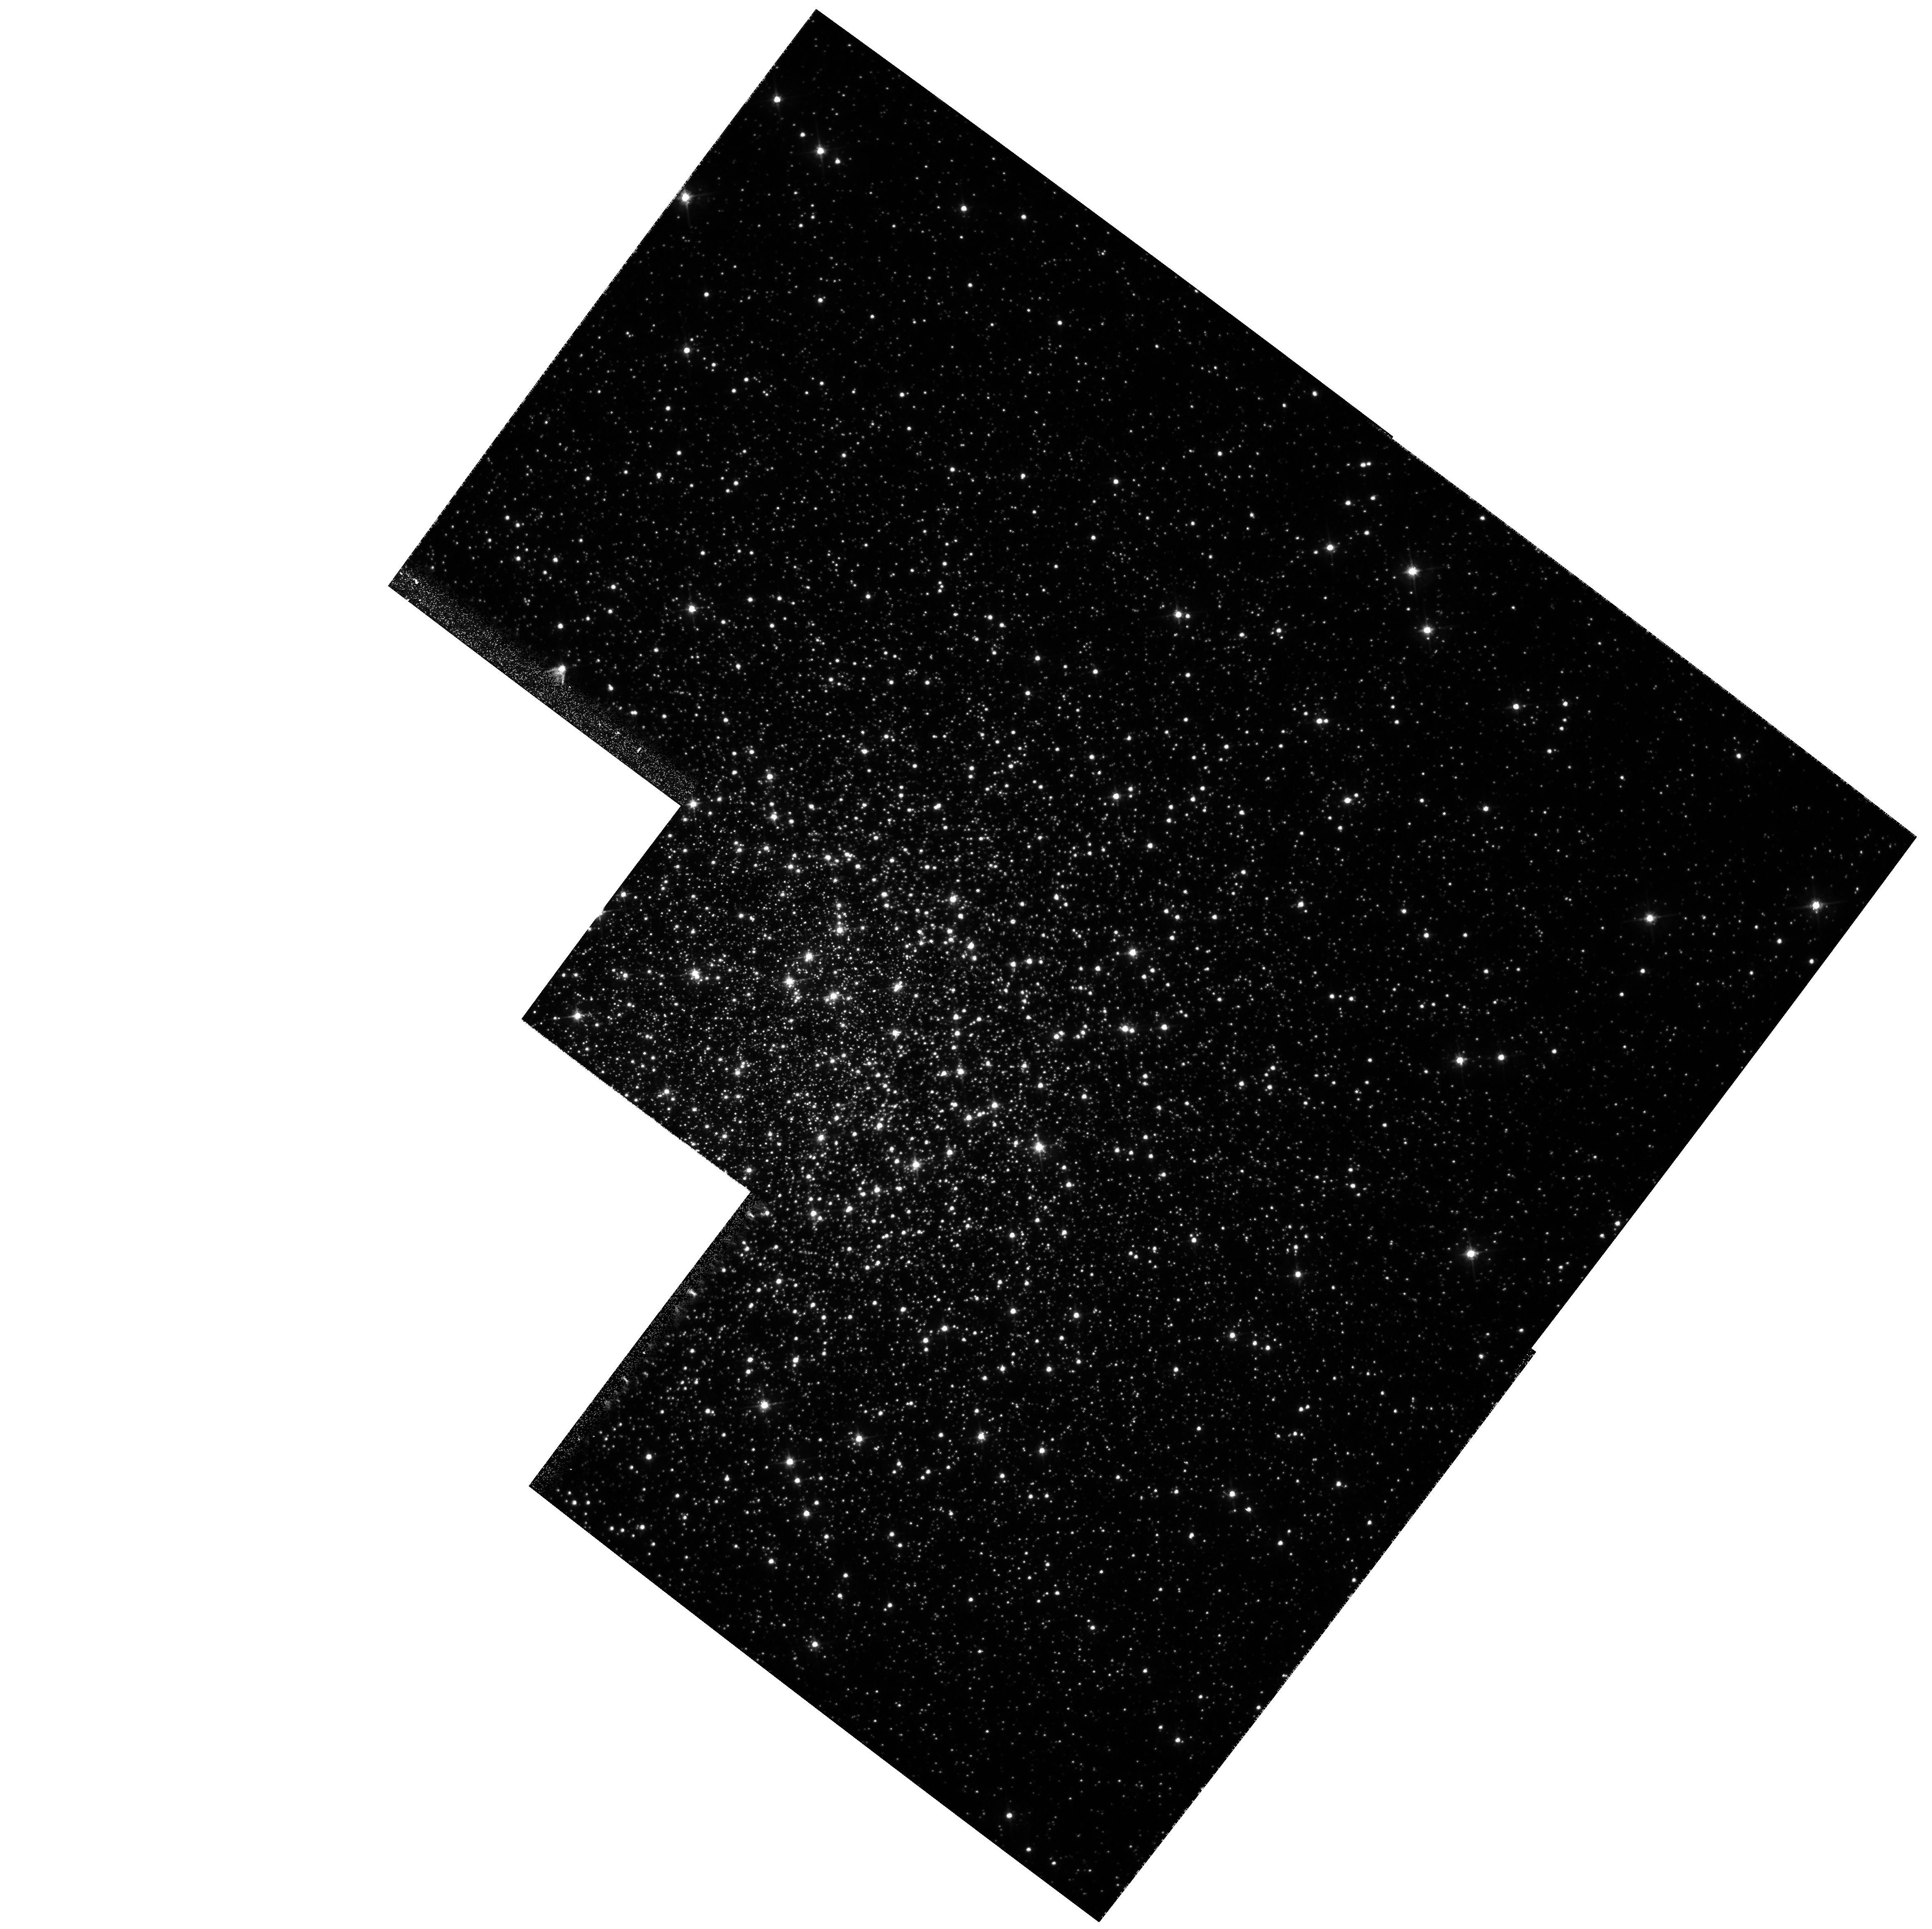
Target: NGC5904
Instrument: WFPC2/PC
Filter: F555W
Exposure: 2 min
Observation ID: hst_6607_03_wfpc2_pc_f555w_u3ki03

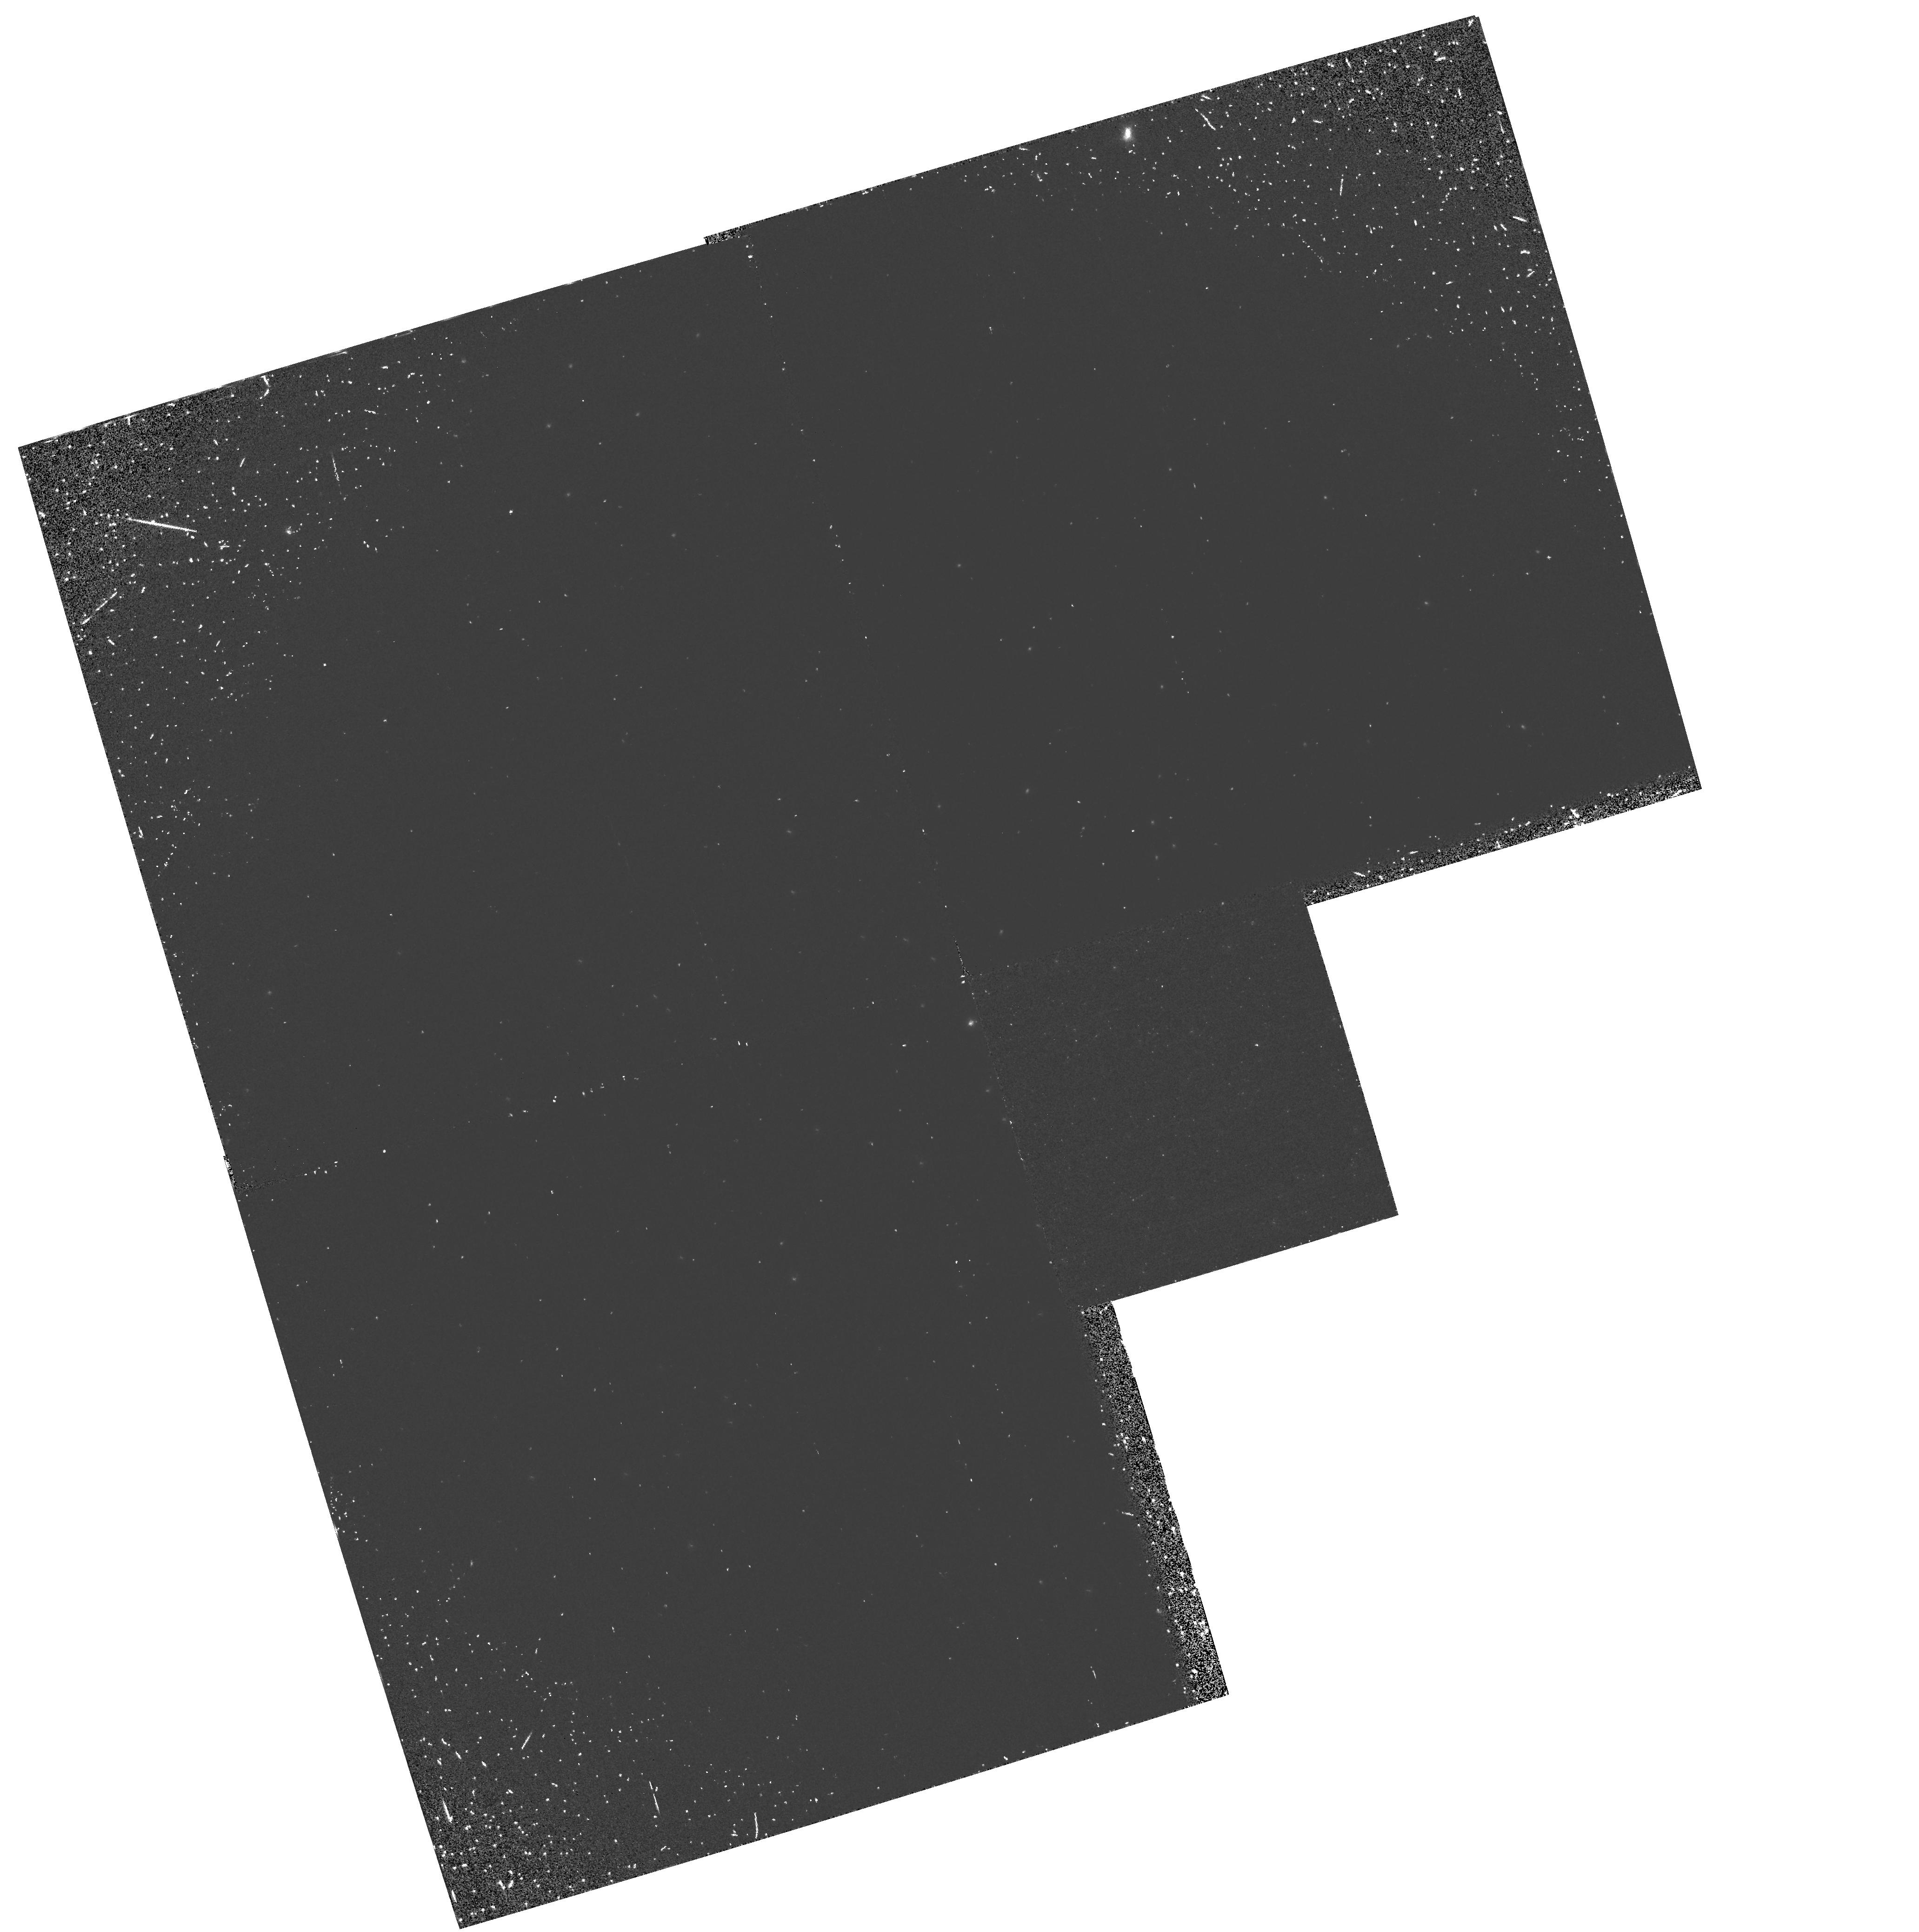
Target: NGC6254
Instrument: WFPC2/PC
Filter: F160BW
Exposure: 37 min
Observation ID: hst_6607_01_wfpc2_pc_f160bw_u3ki01

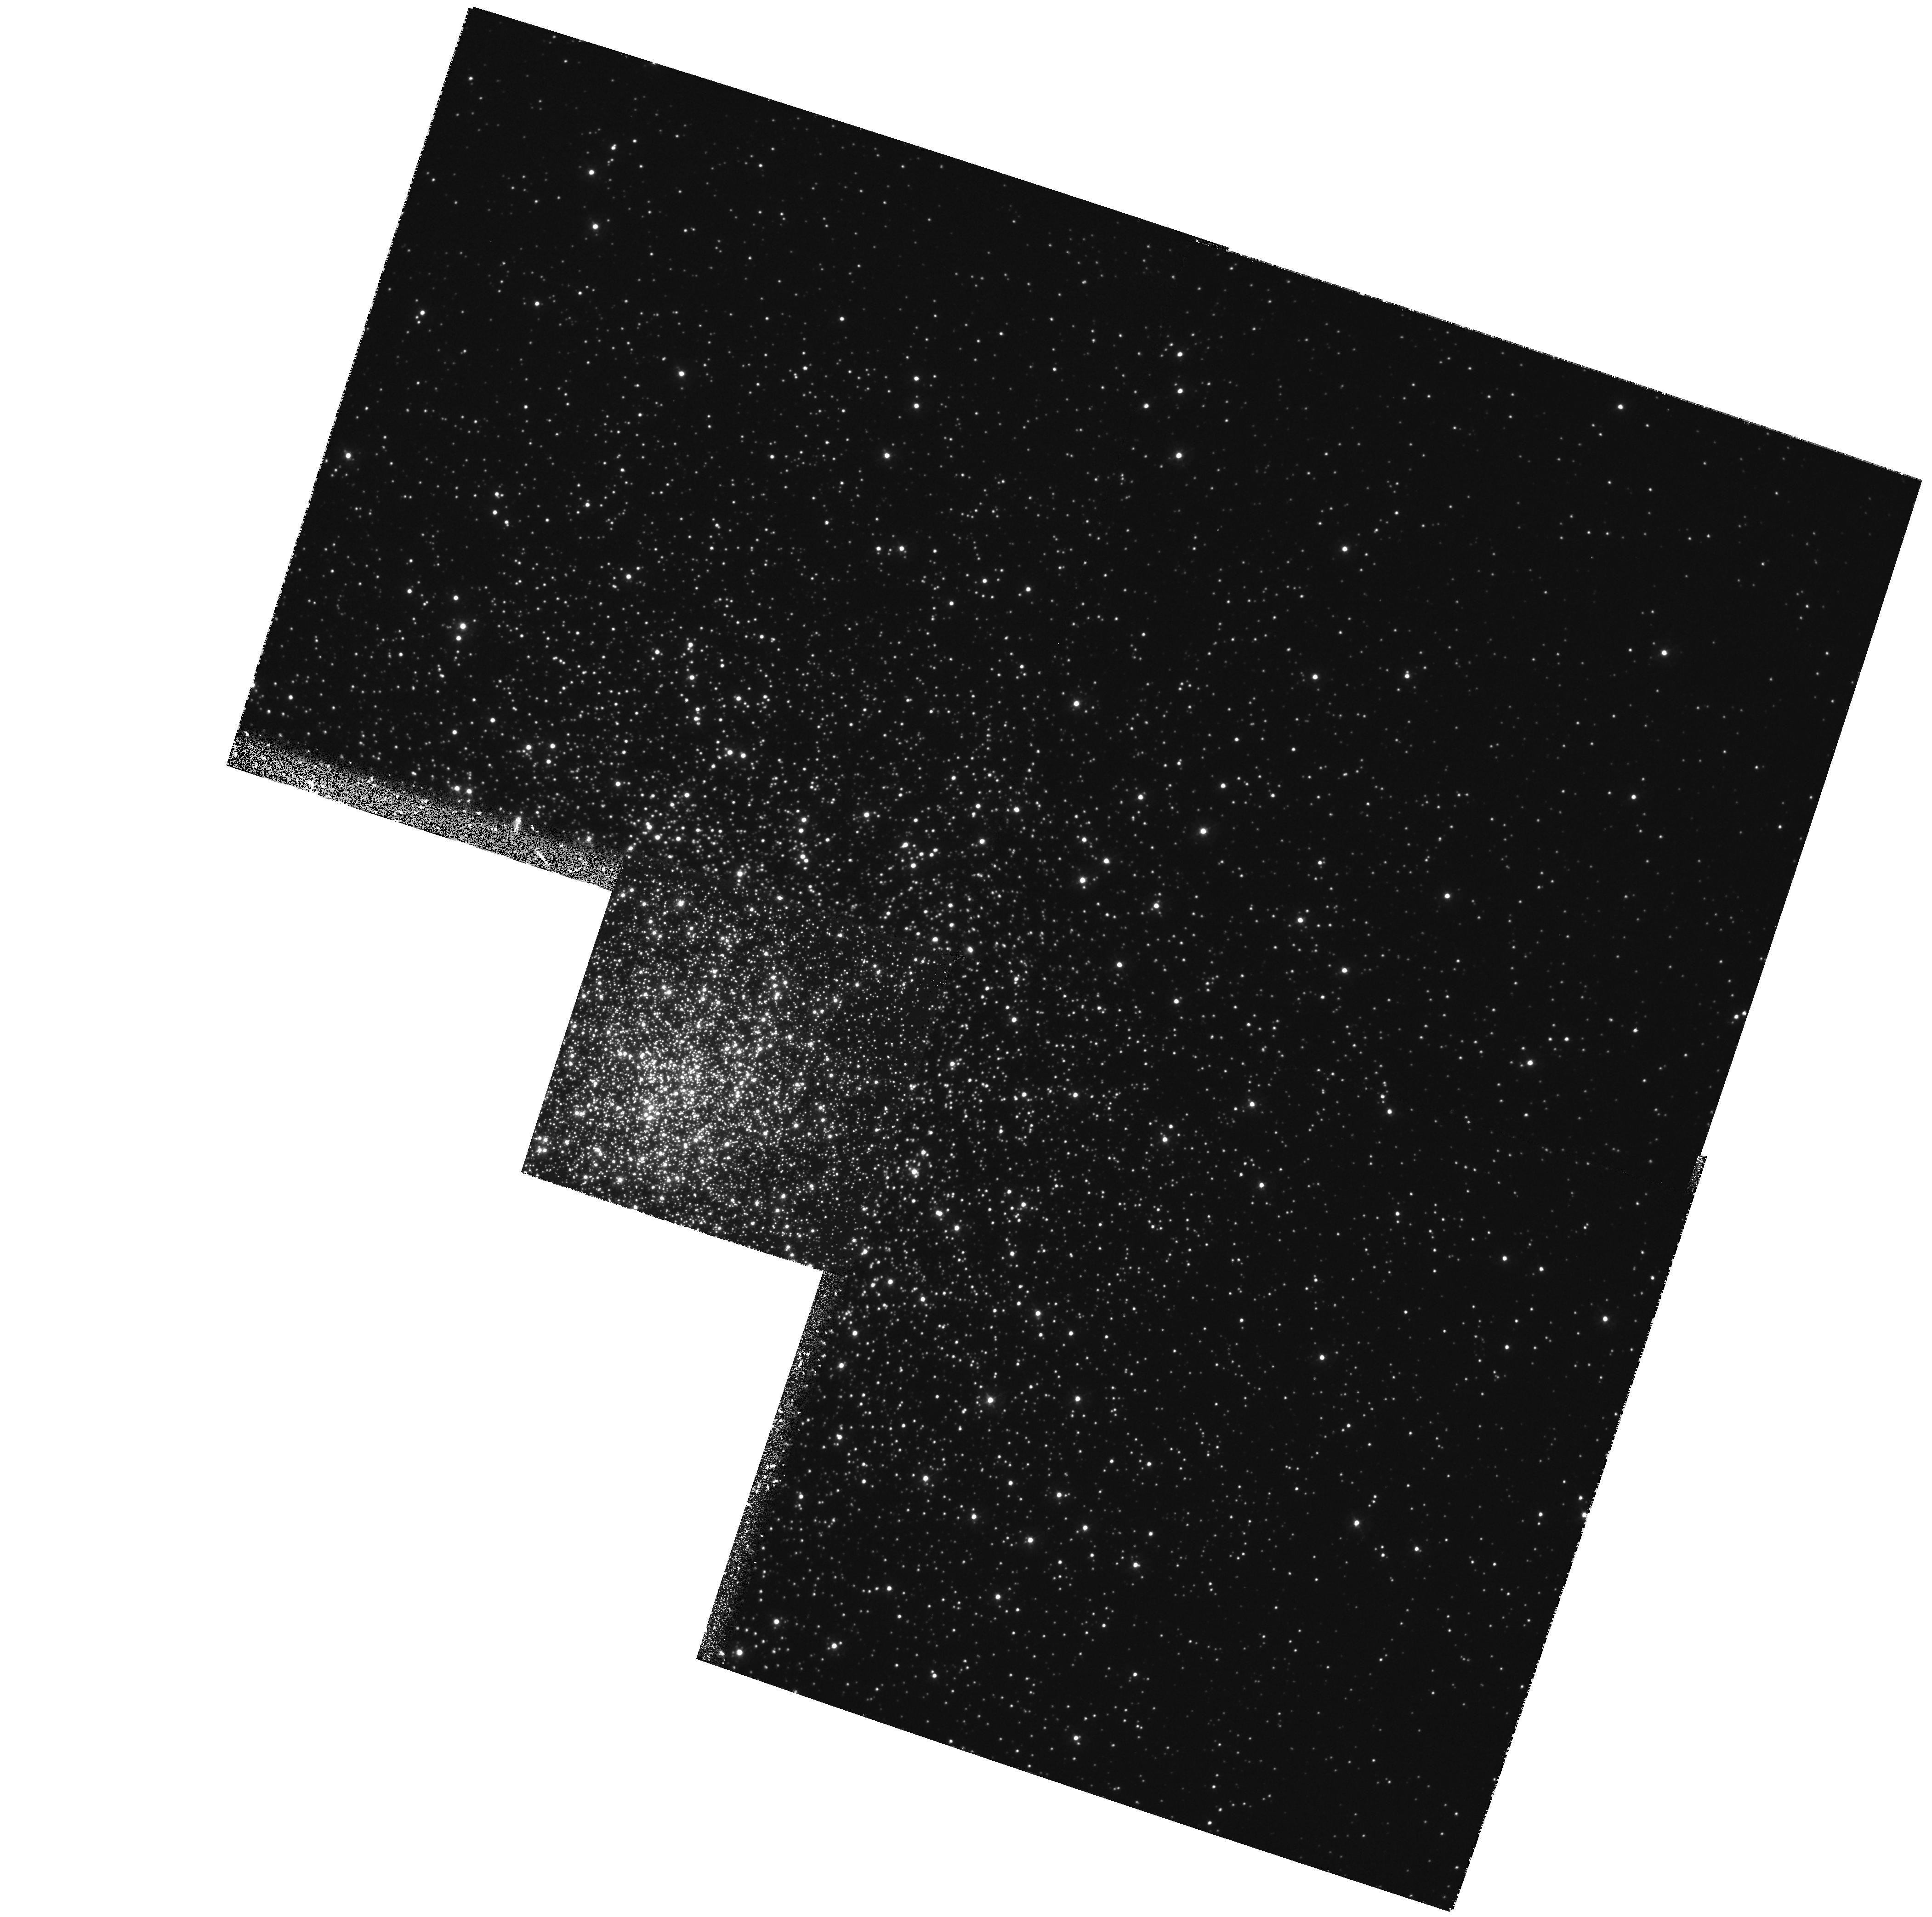
Target: NGC1904
Instrument: WFPC2/PC
Filter: F336W
Exposure: 1.2 h
Observation ID: hst_6607_02_wfpc2_pc_f336w_u3ki02

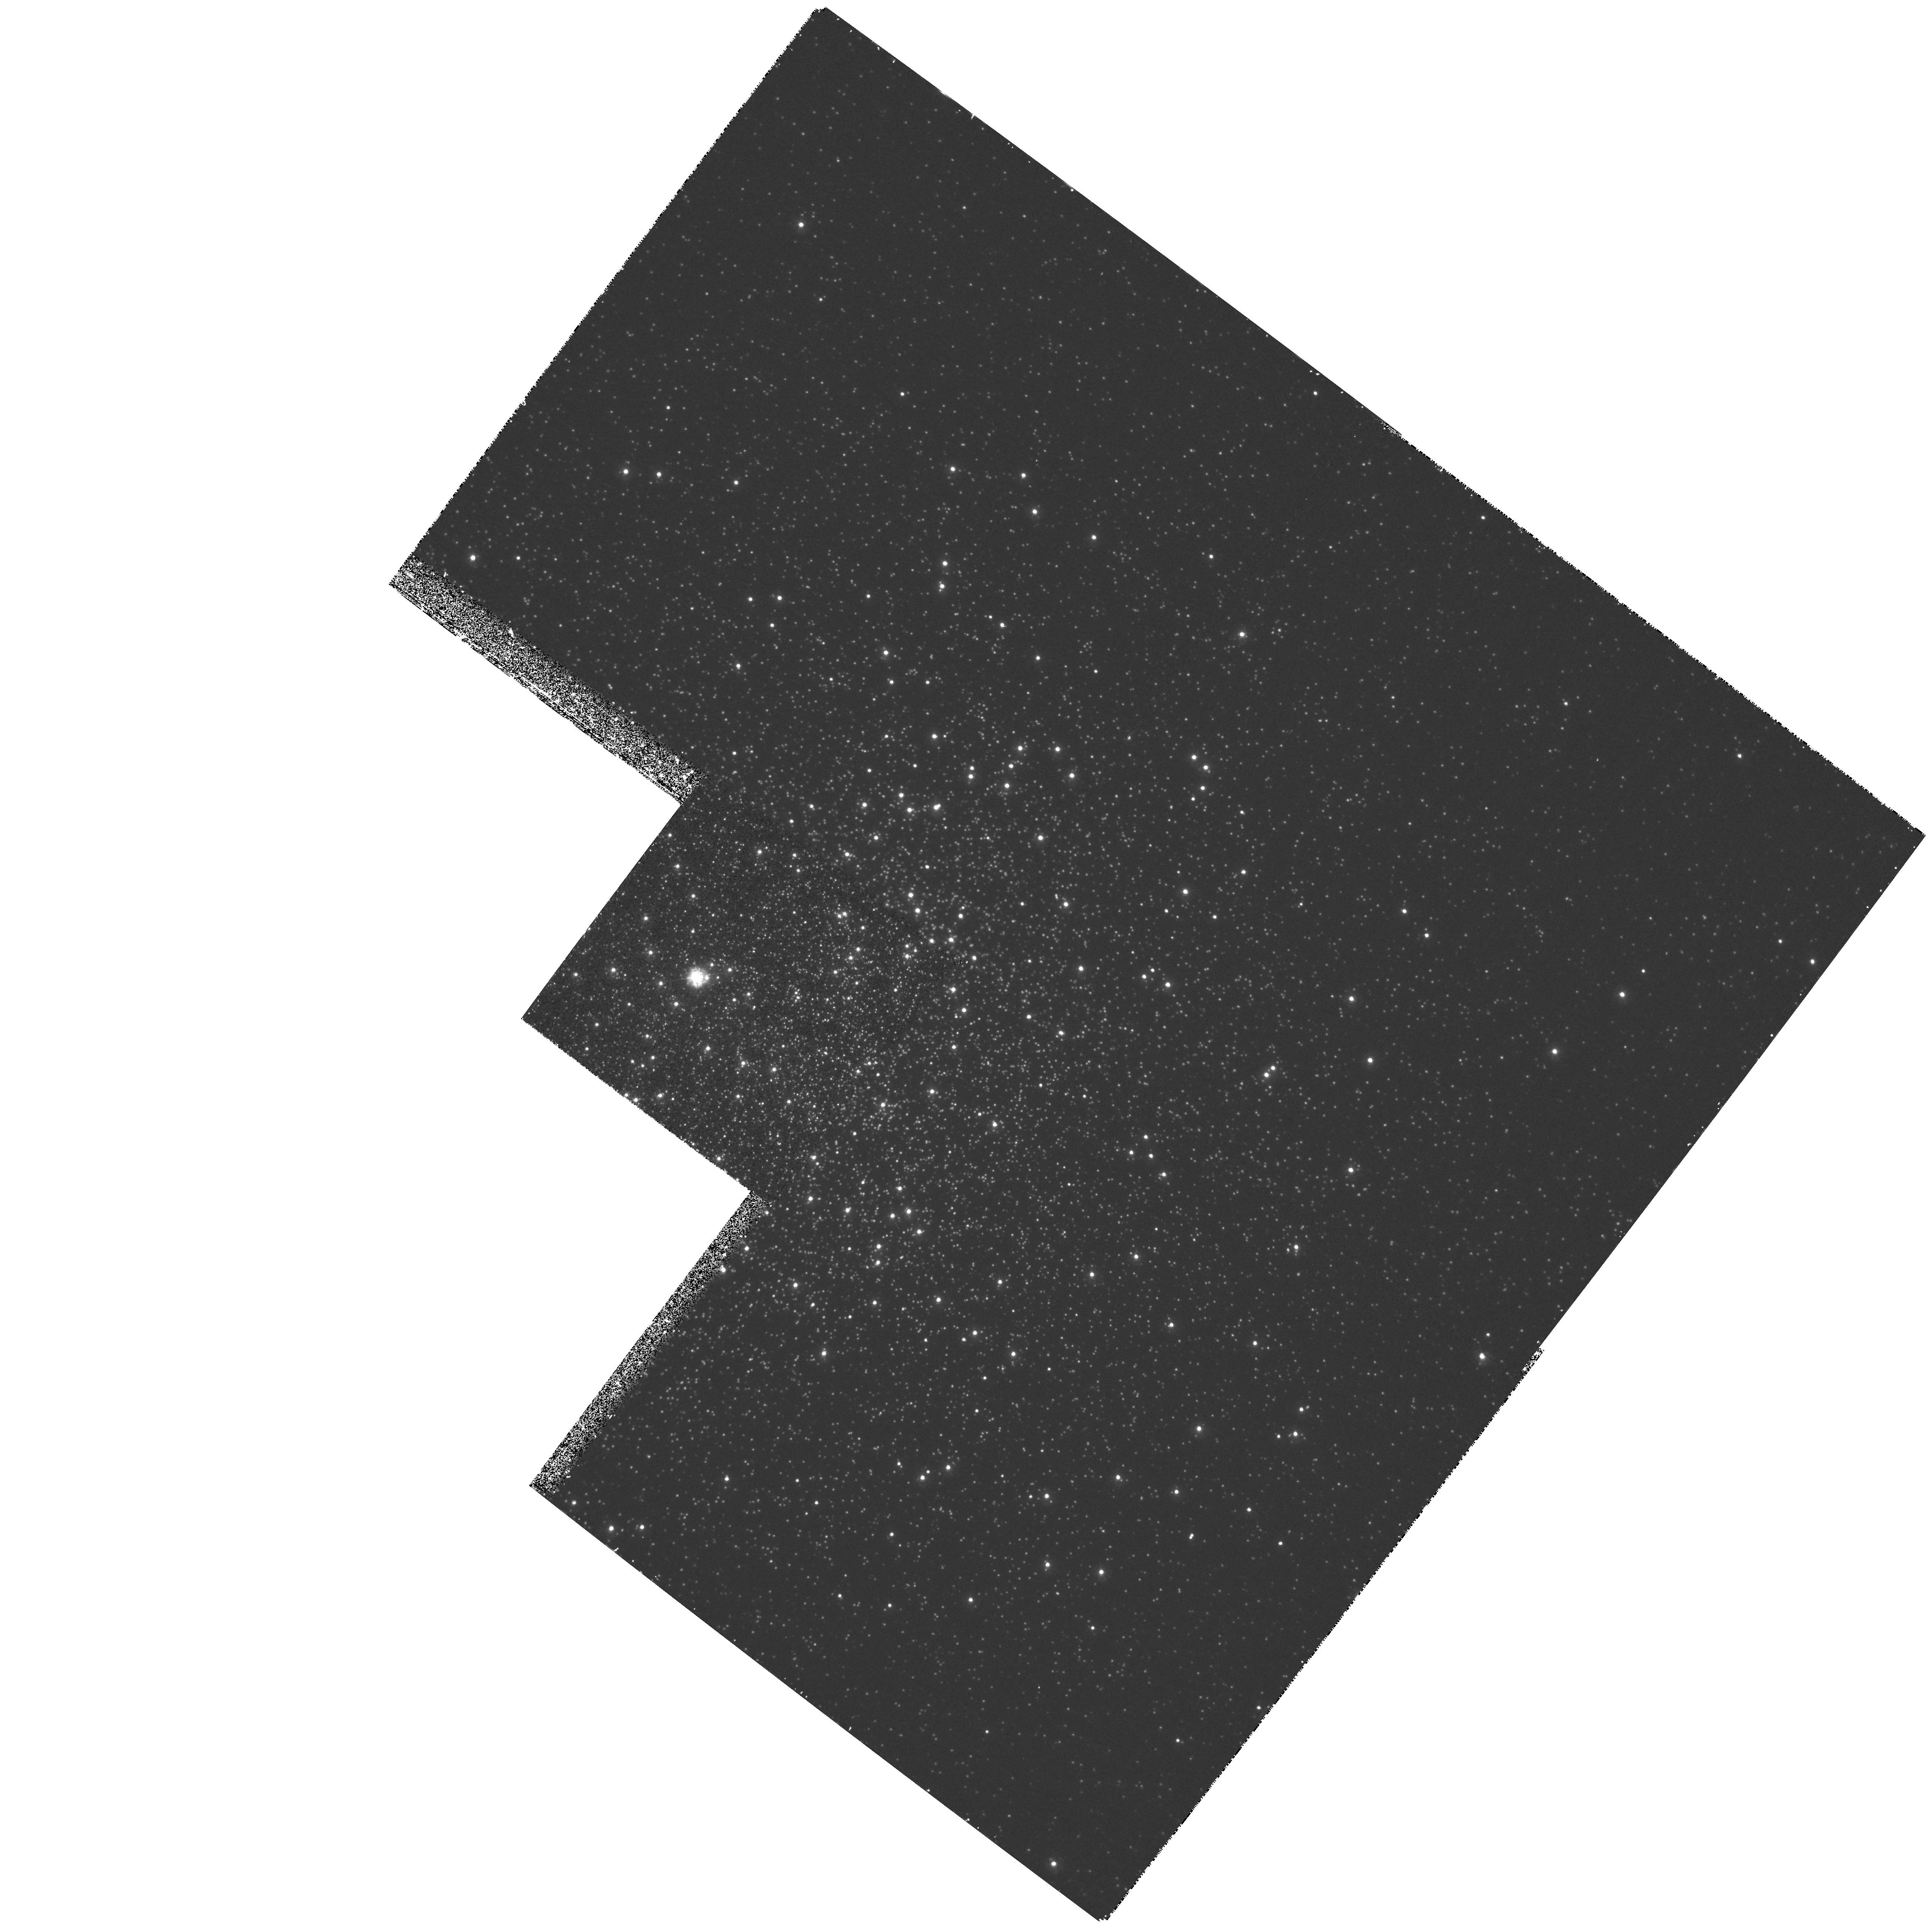
Target: NGC5904
Instrument: WFPC2/PC
Filter: F255W
Exposure: 1.1 h
Observation ID: hst_6607_03_wfpc2_pc_f255w_u3ki03

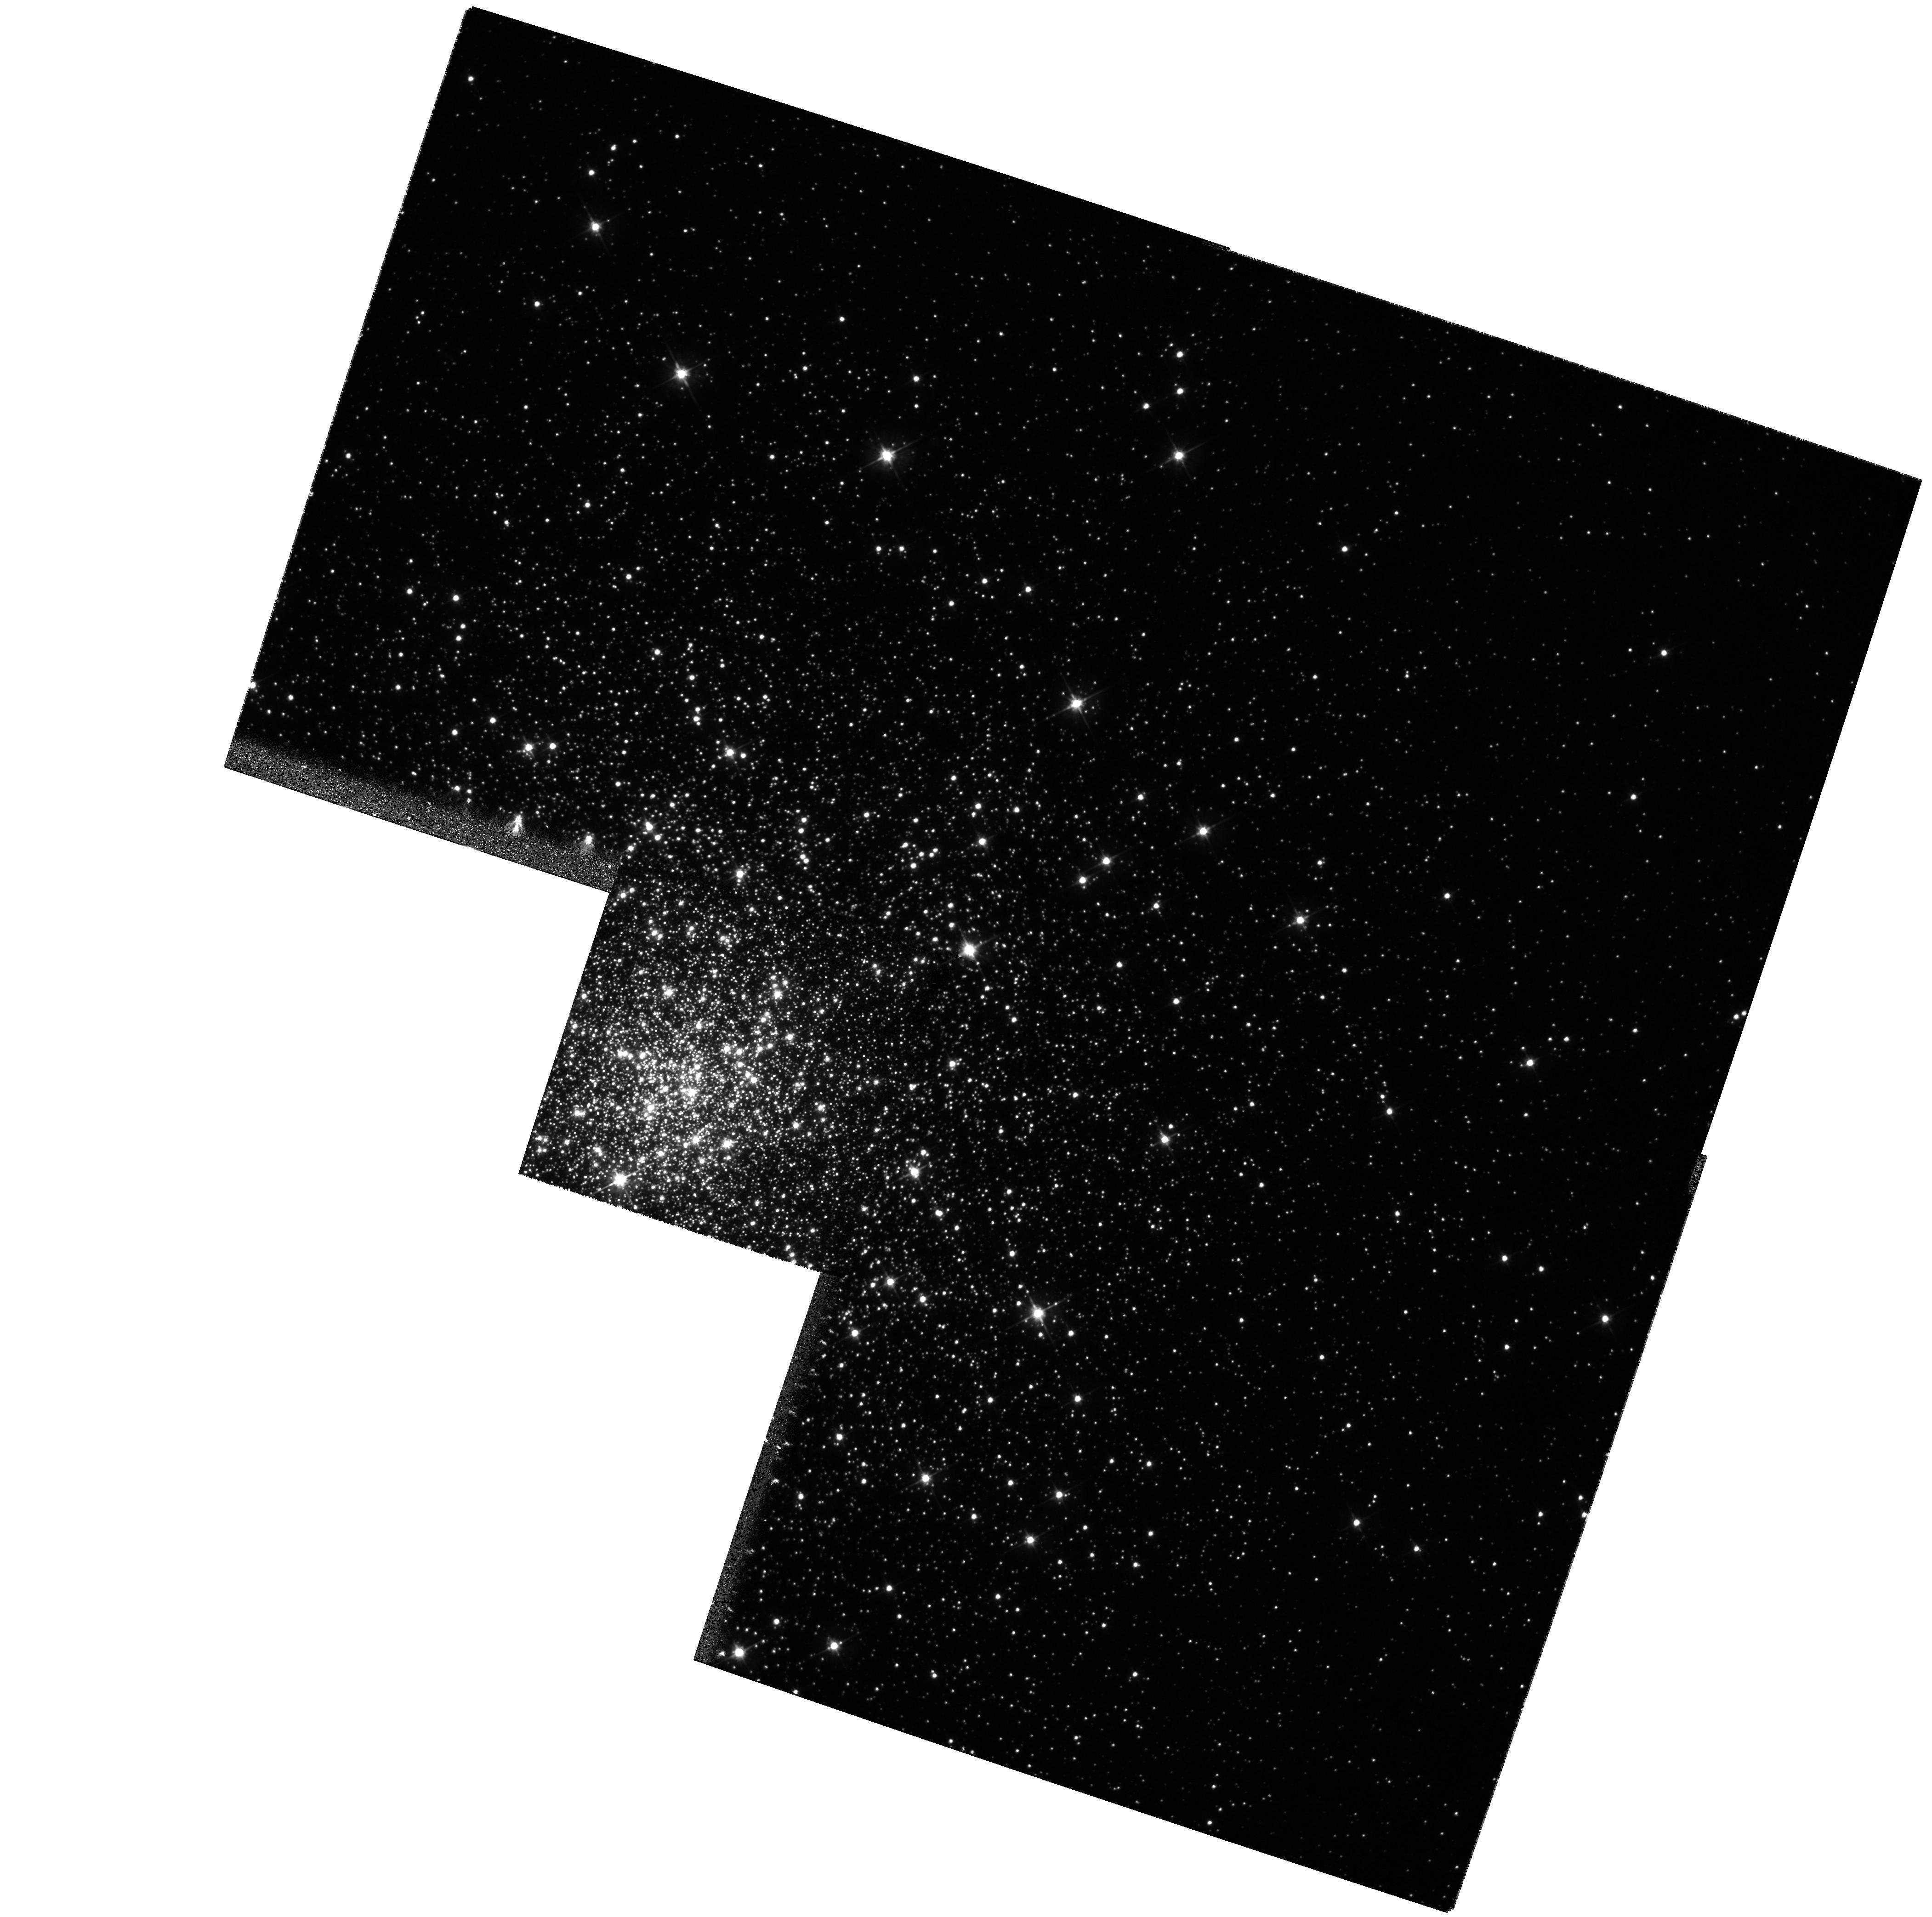
Target: NGC1904
Instrument: WFPC2/PC
Filter: F555W
Exposure: 5 min
Observation ID: hst_6607_02_wfpc2_pc_f555w_u3ki02

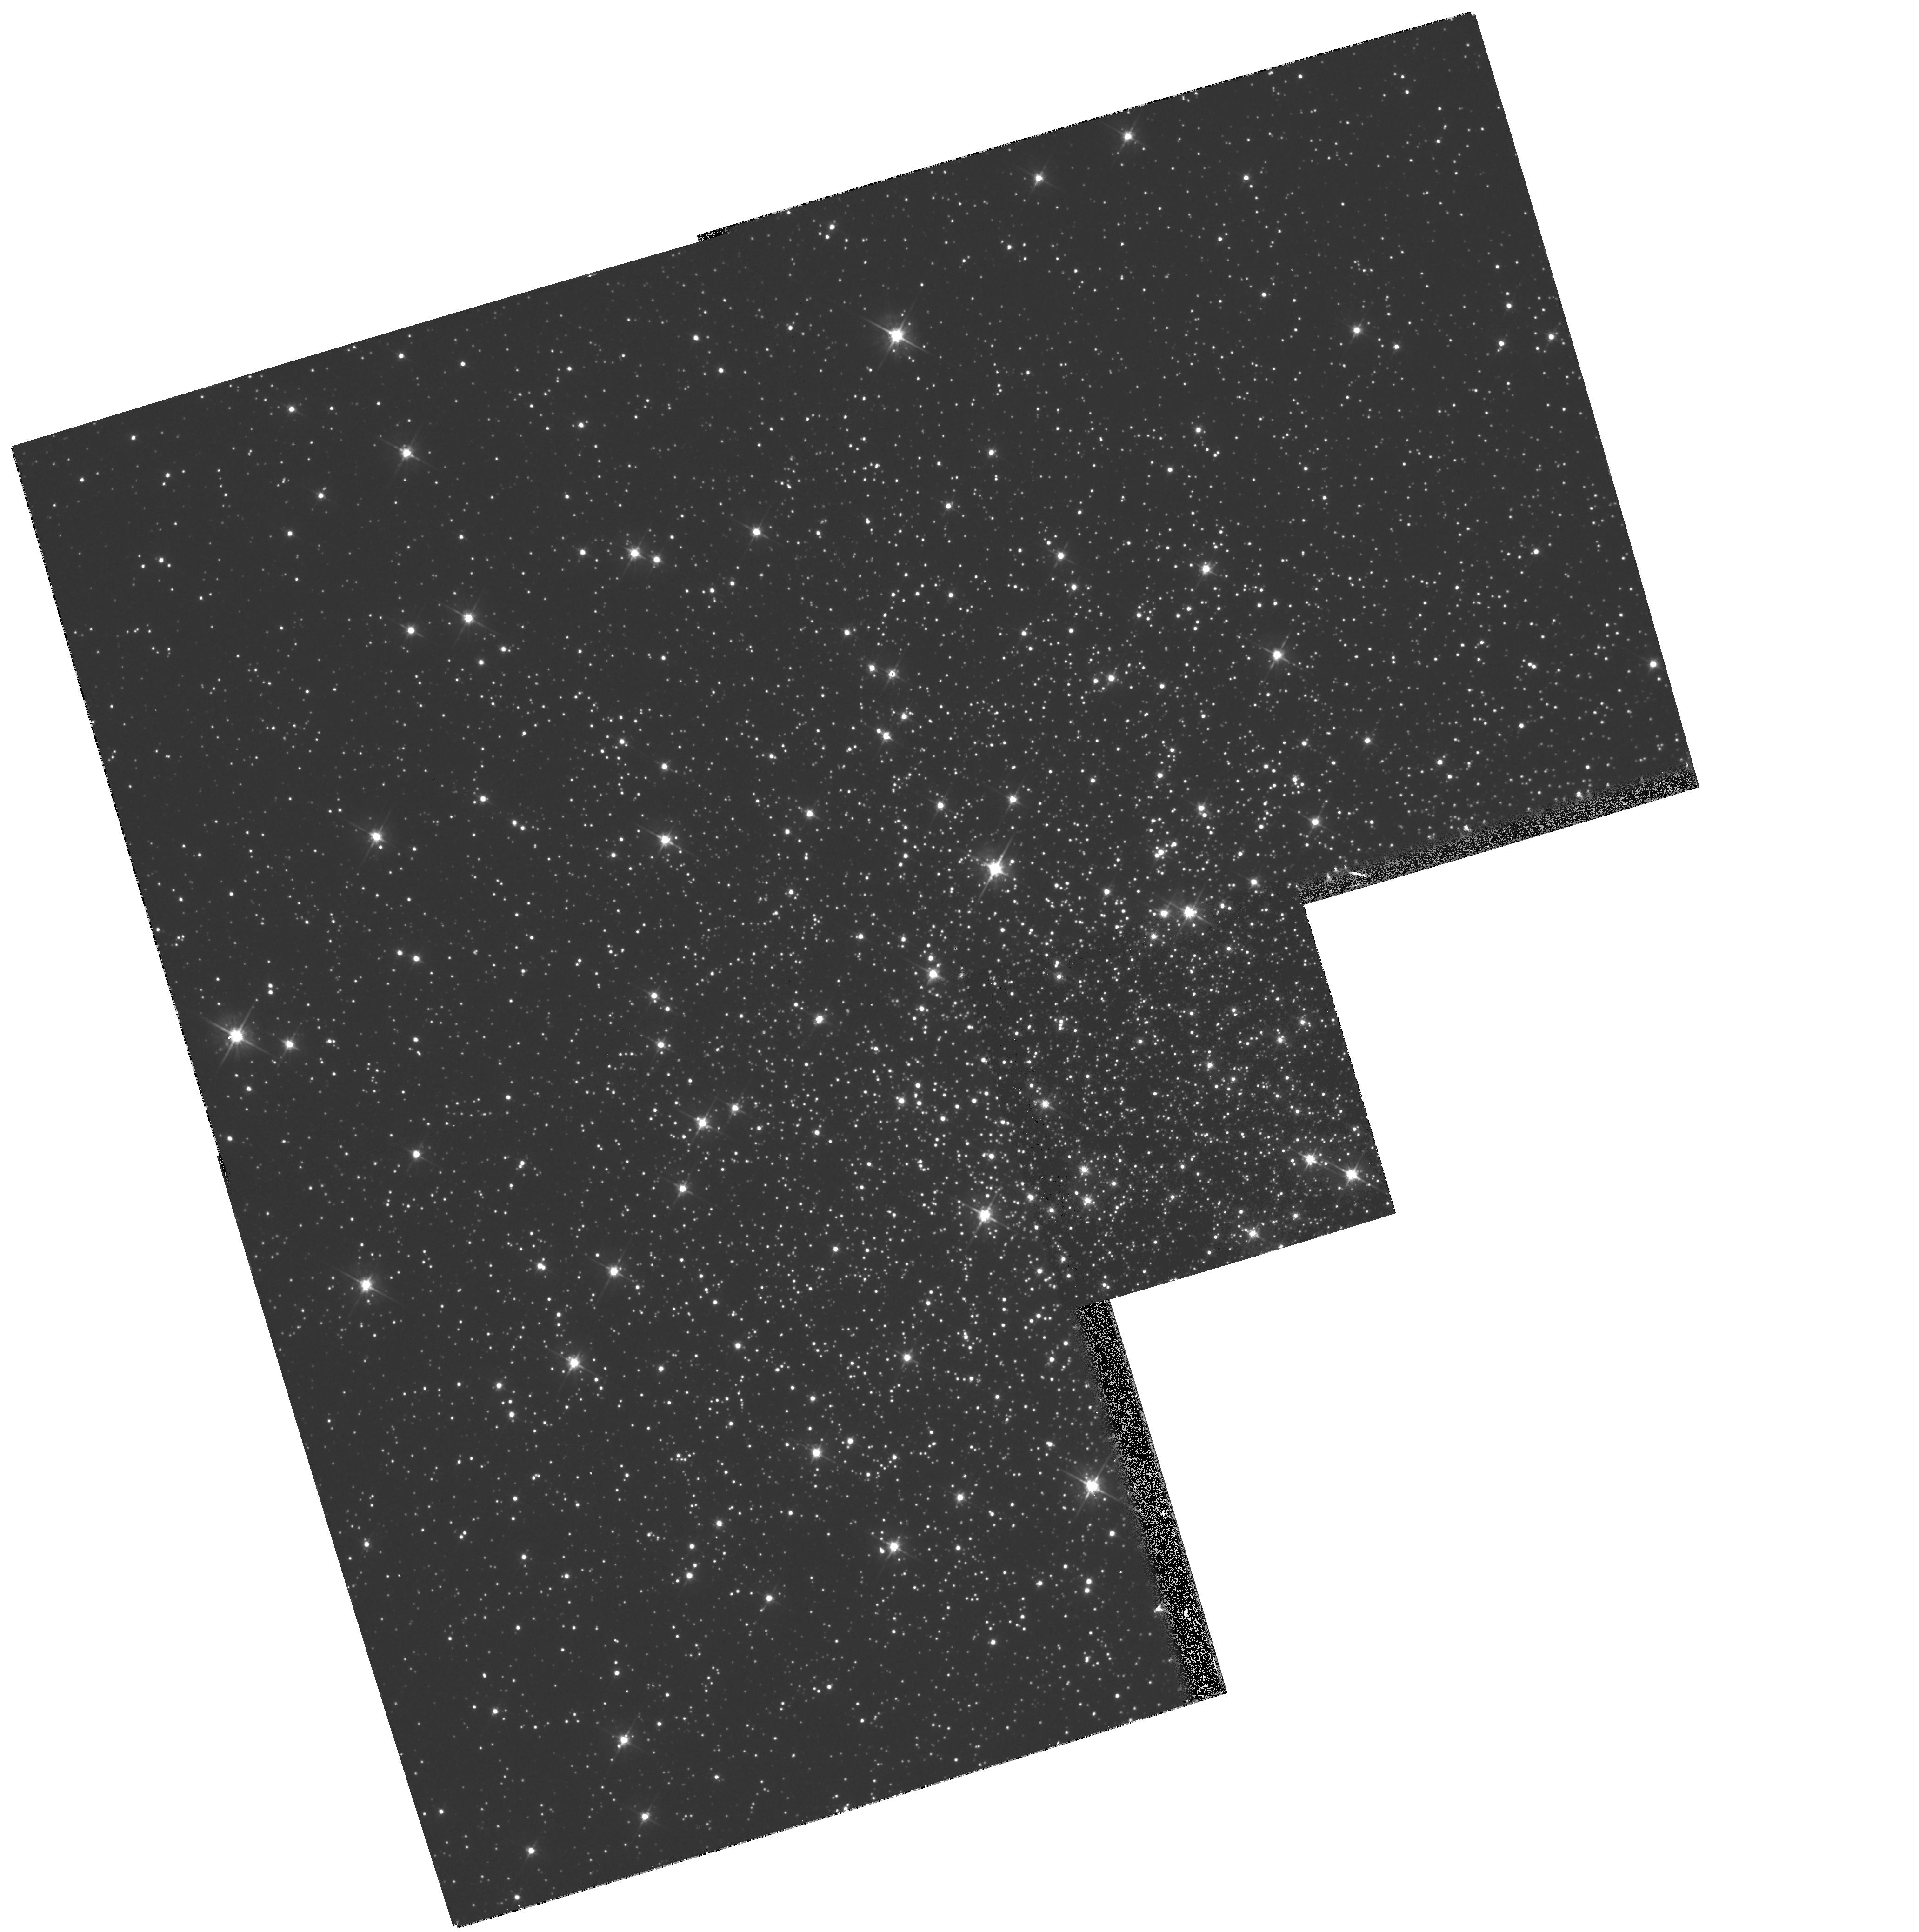
Target: NGC6254
Instrument: WFPC2/PC
Filter: F555W
Exposure: 1 min
Observation ID: hst_6607_01_wfpc2_pc_f555w_u3ki01

The Origin and Nature of UV Bright stars in Globular Clusters II (PI: Ferraro, Francesco R.)

We propose an investigation of the UV-bright stellar populations of NGC 1904, NGC 6254, and NGC 5904. These are Galactic globular clusters that are known to be bright at far-UV wavelengths, with the two known to possess extended blue HB tails. These observations will complement data obtained during Cycle 5 and during the UIT Astro-1 flight in December 1990. The object of this investigation is twofold: (a) to explore the relationship between the HB mass distribution in clusters with blue HB tails (BT clusters) to the clusters' structural and dynamical properties and (b) to gain further samples of blue straggler stars in the cores of such clusters. These observations will allow a probe of the variation in mass loss processes close to the tip of the red giant branch. The clusters have been selected as follows: NGC 1904 and NGC 6254 are similar in HB morphology to NGC 6205 for which we have scheduled Cycle 5 observations, and are both more centrally concentrated. In addition, UIT observations indicate a deficit of blue HB stars in the core of NGC1904. NGC 5904 has similar metallicity and concentration to both NGC 1904 & NGC 6254, and was observed by the ANS to be brighter in the far-UV than its optical HB morphology suggests. Our original target list contained also NGC 6266, which has a larger continuous range in HB colour than any other cluster, extending from the red to the blue extreme, and would have provided information about a cluster with high HB mass dispersion. However the exposure times that we derived in Phase 1 using the WFPC2 Exposure Time Calculator provided by the STScI resulted significantly underestimated because of an error in the ETC. As a result of that, we decided to drop NGC 6266, which is highly reddened and requires long exposure times, in order to obtain acceptably good photometric quality on the other 3 clusters.